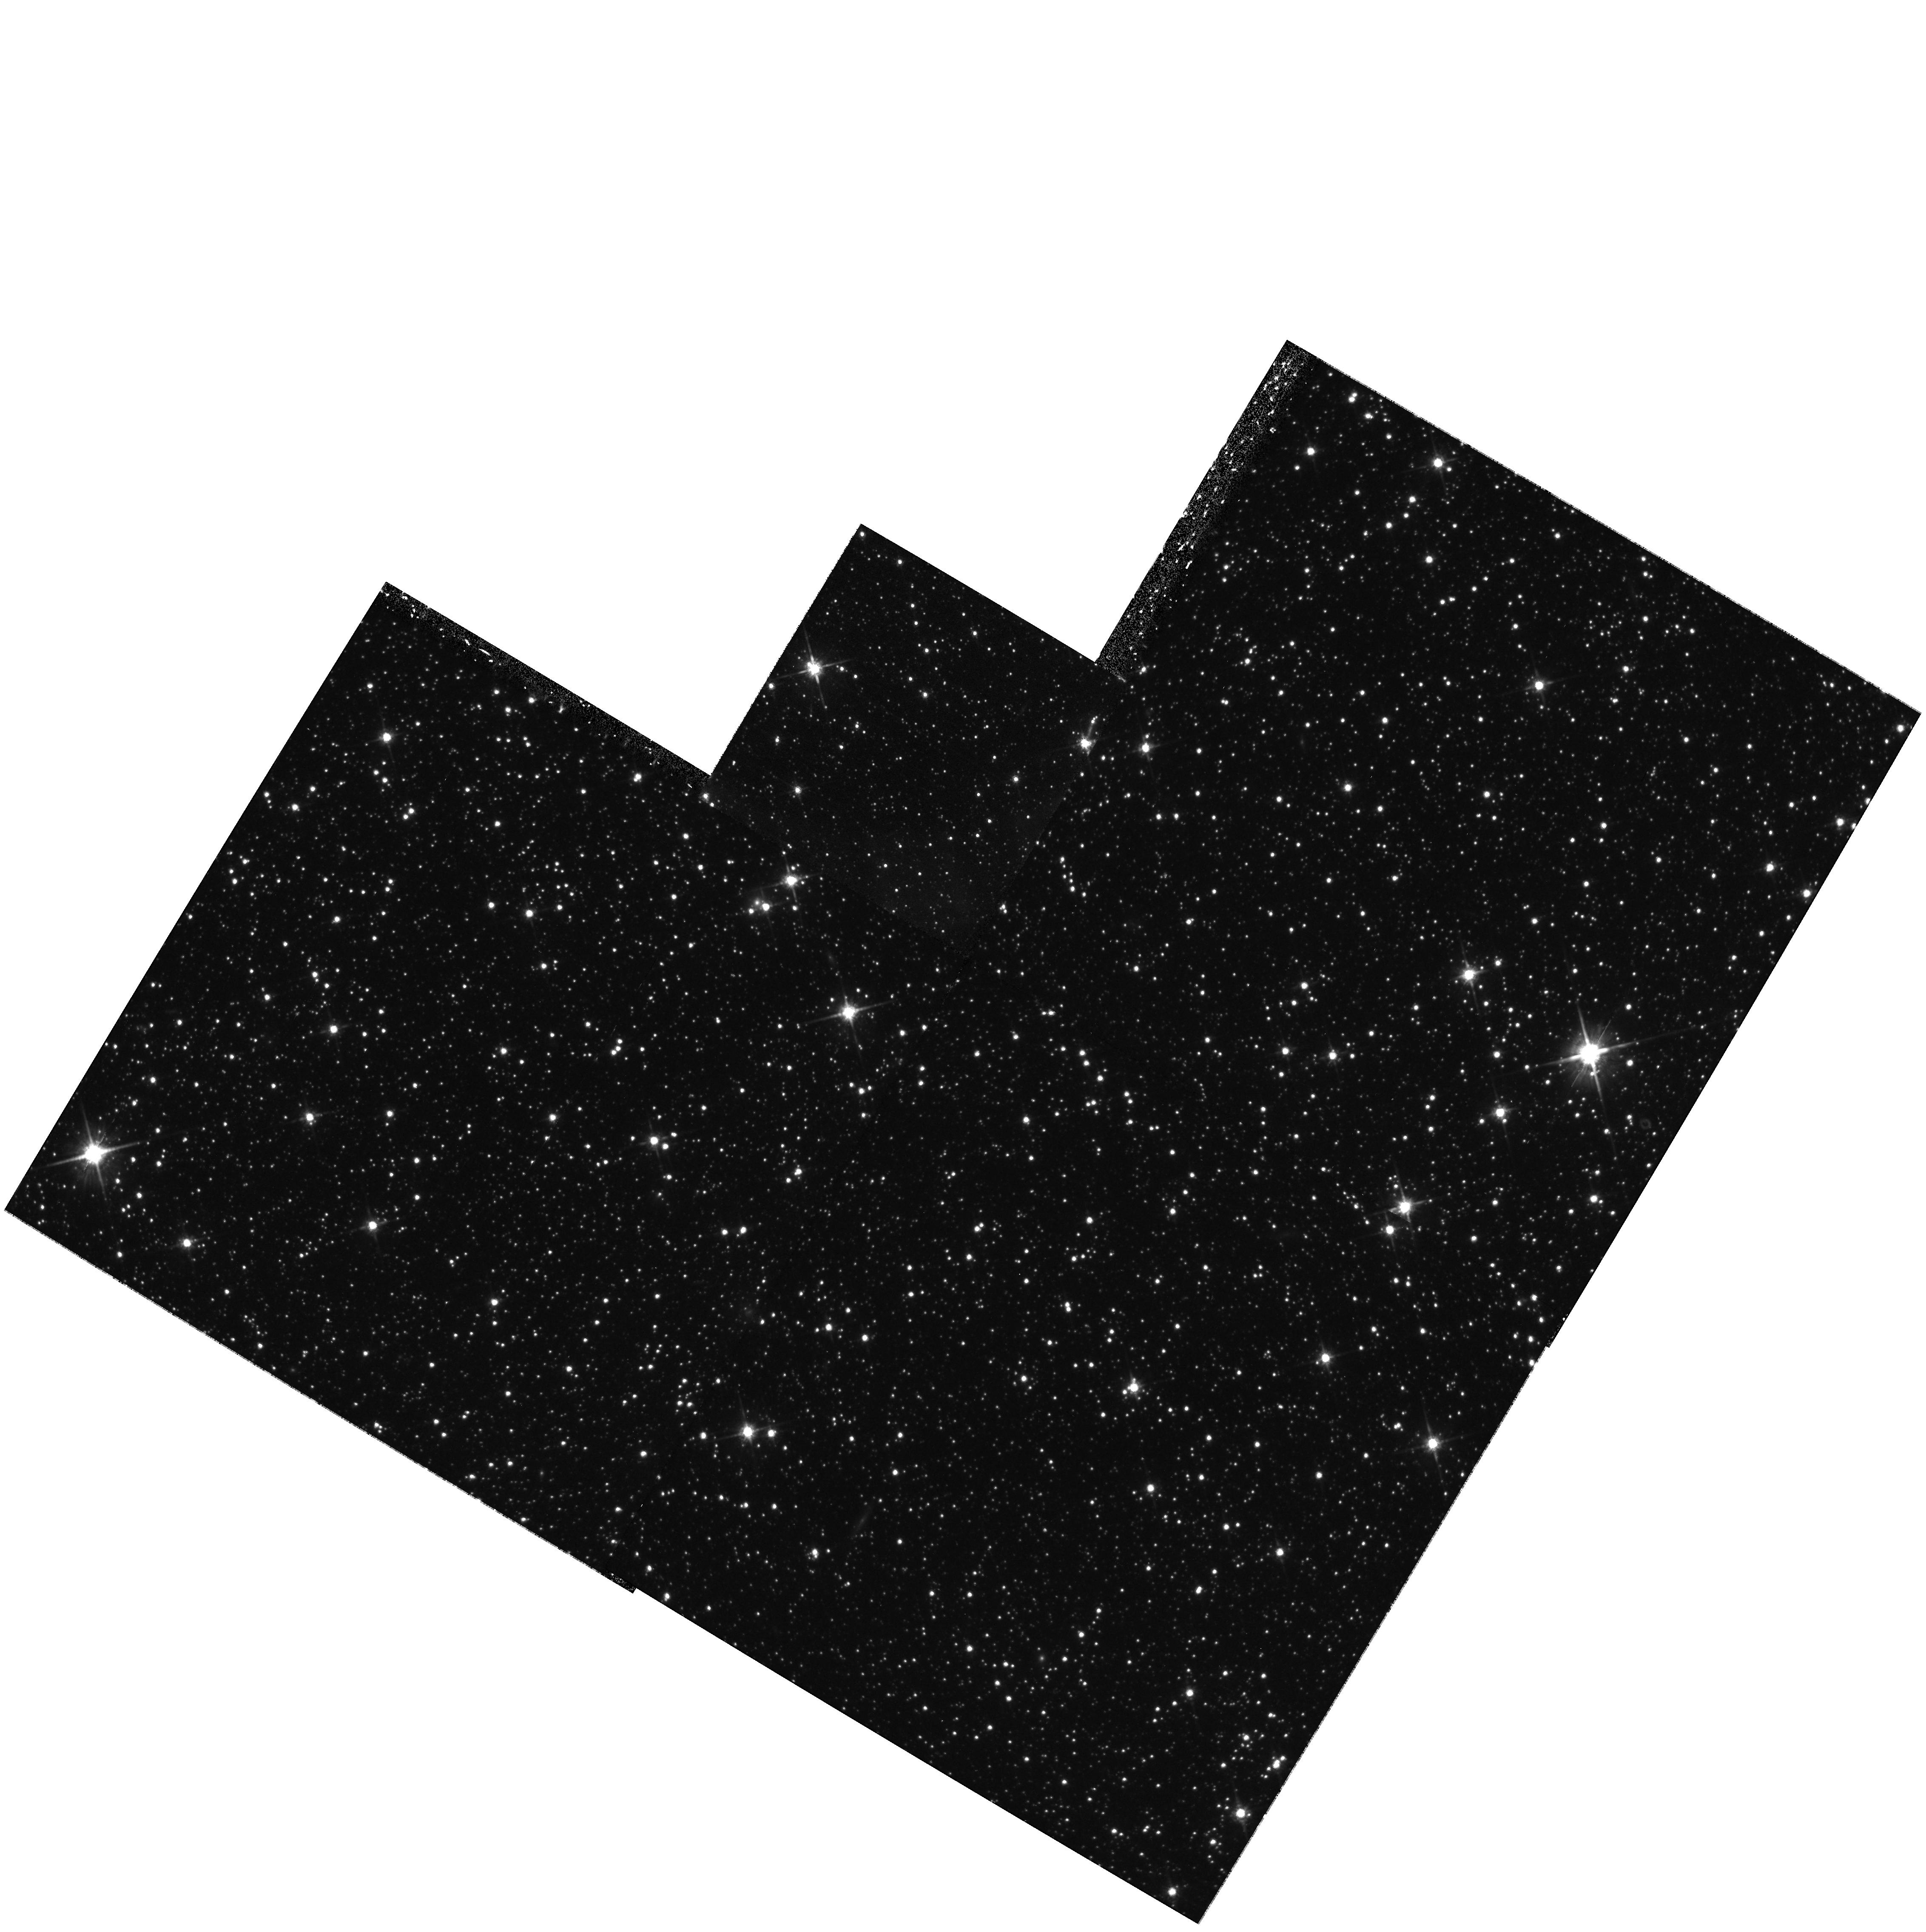
Target: LIST-1. Instrument: WFPC2/PC. Filter: F814W. Exposure: 29 min. Observation ID: hst_8059_gd_wfpc2_pc_f814w_u4wogd

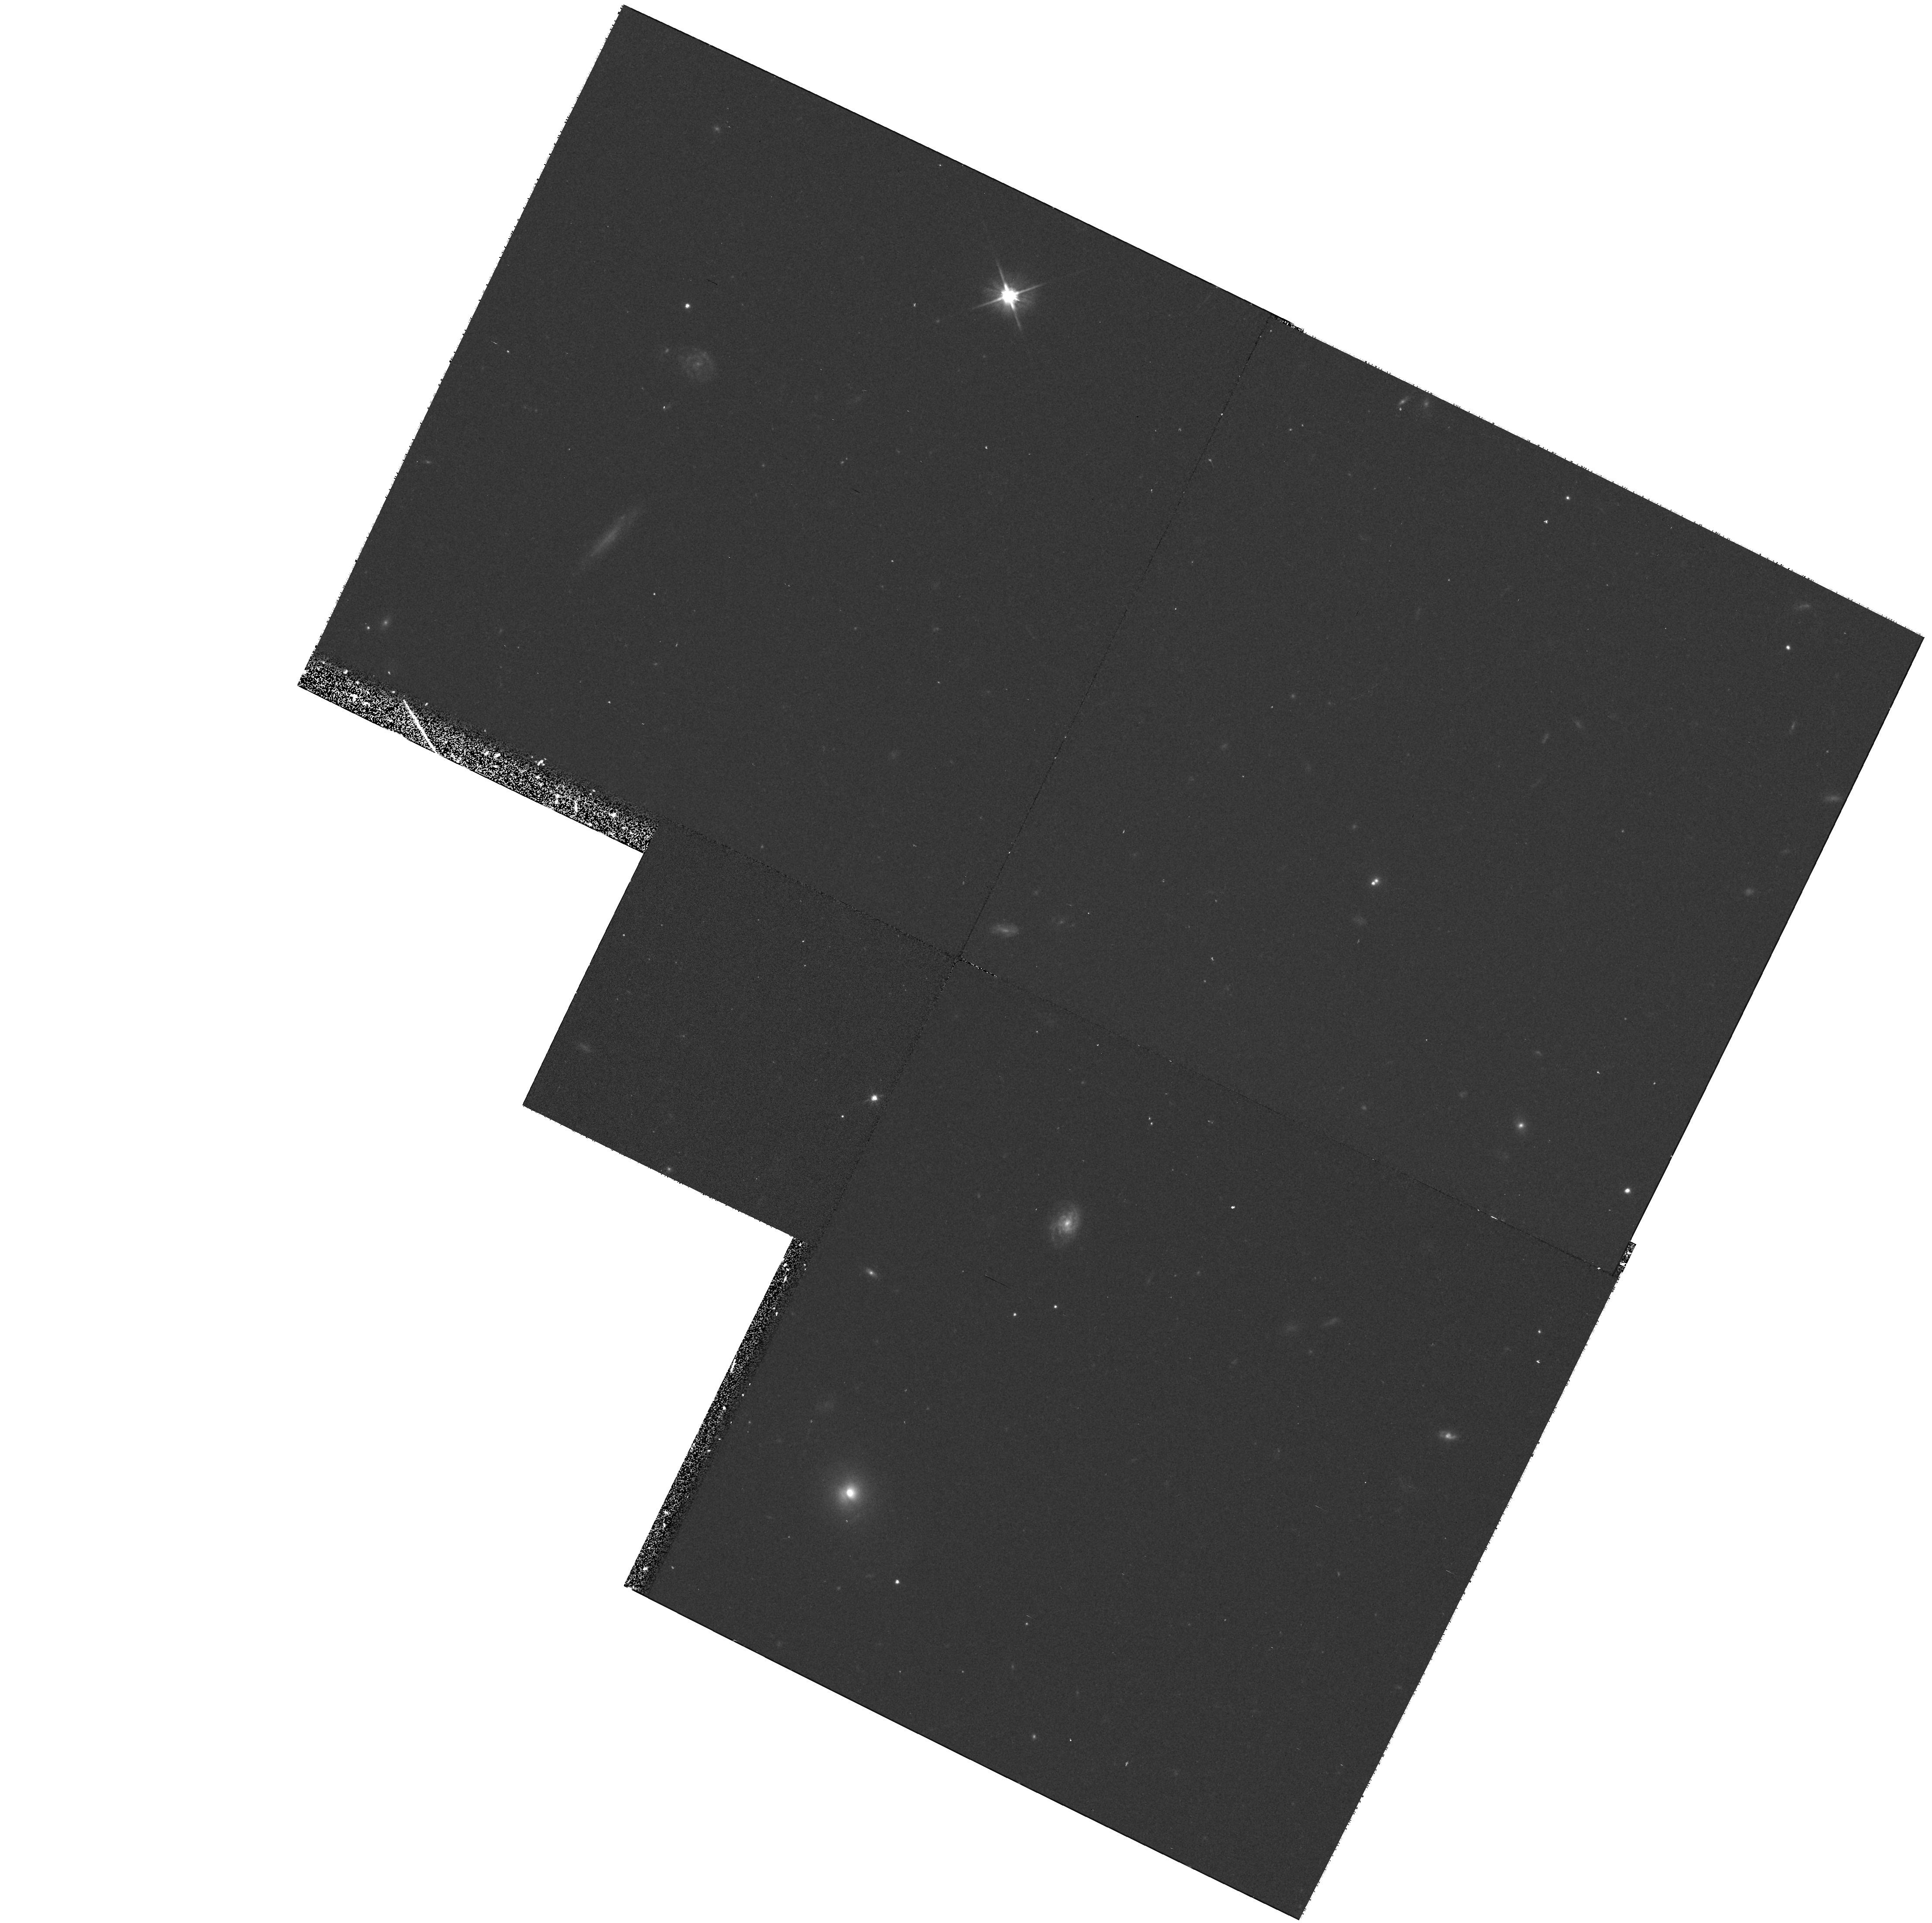
Target: LIST-2. Instrument: WFPC2/PC. Filter: F606W. Exposure: 22 min. Observation ID: hst_8059_9j_wfpc2_pc_f606w_u4wo9j

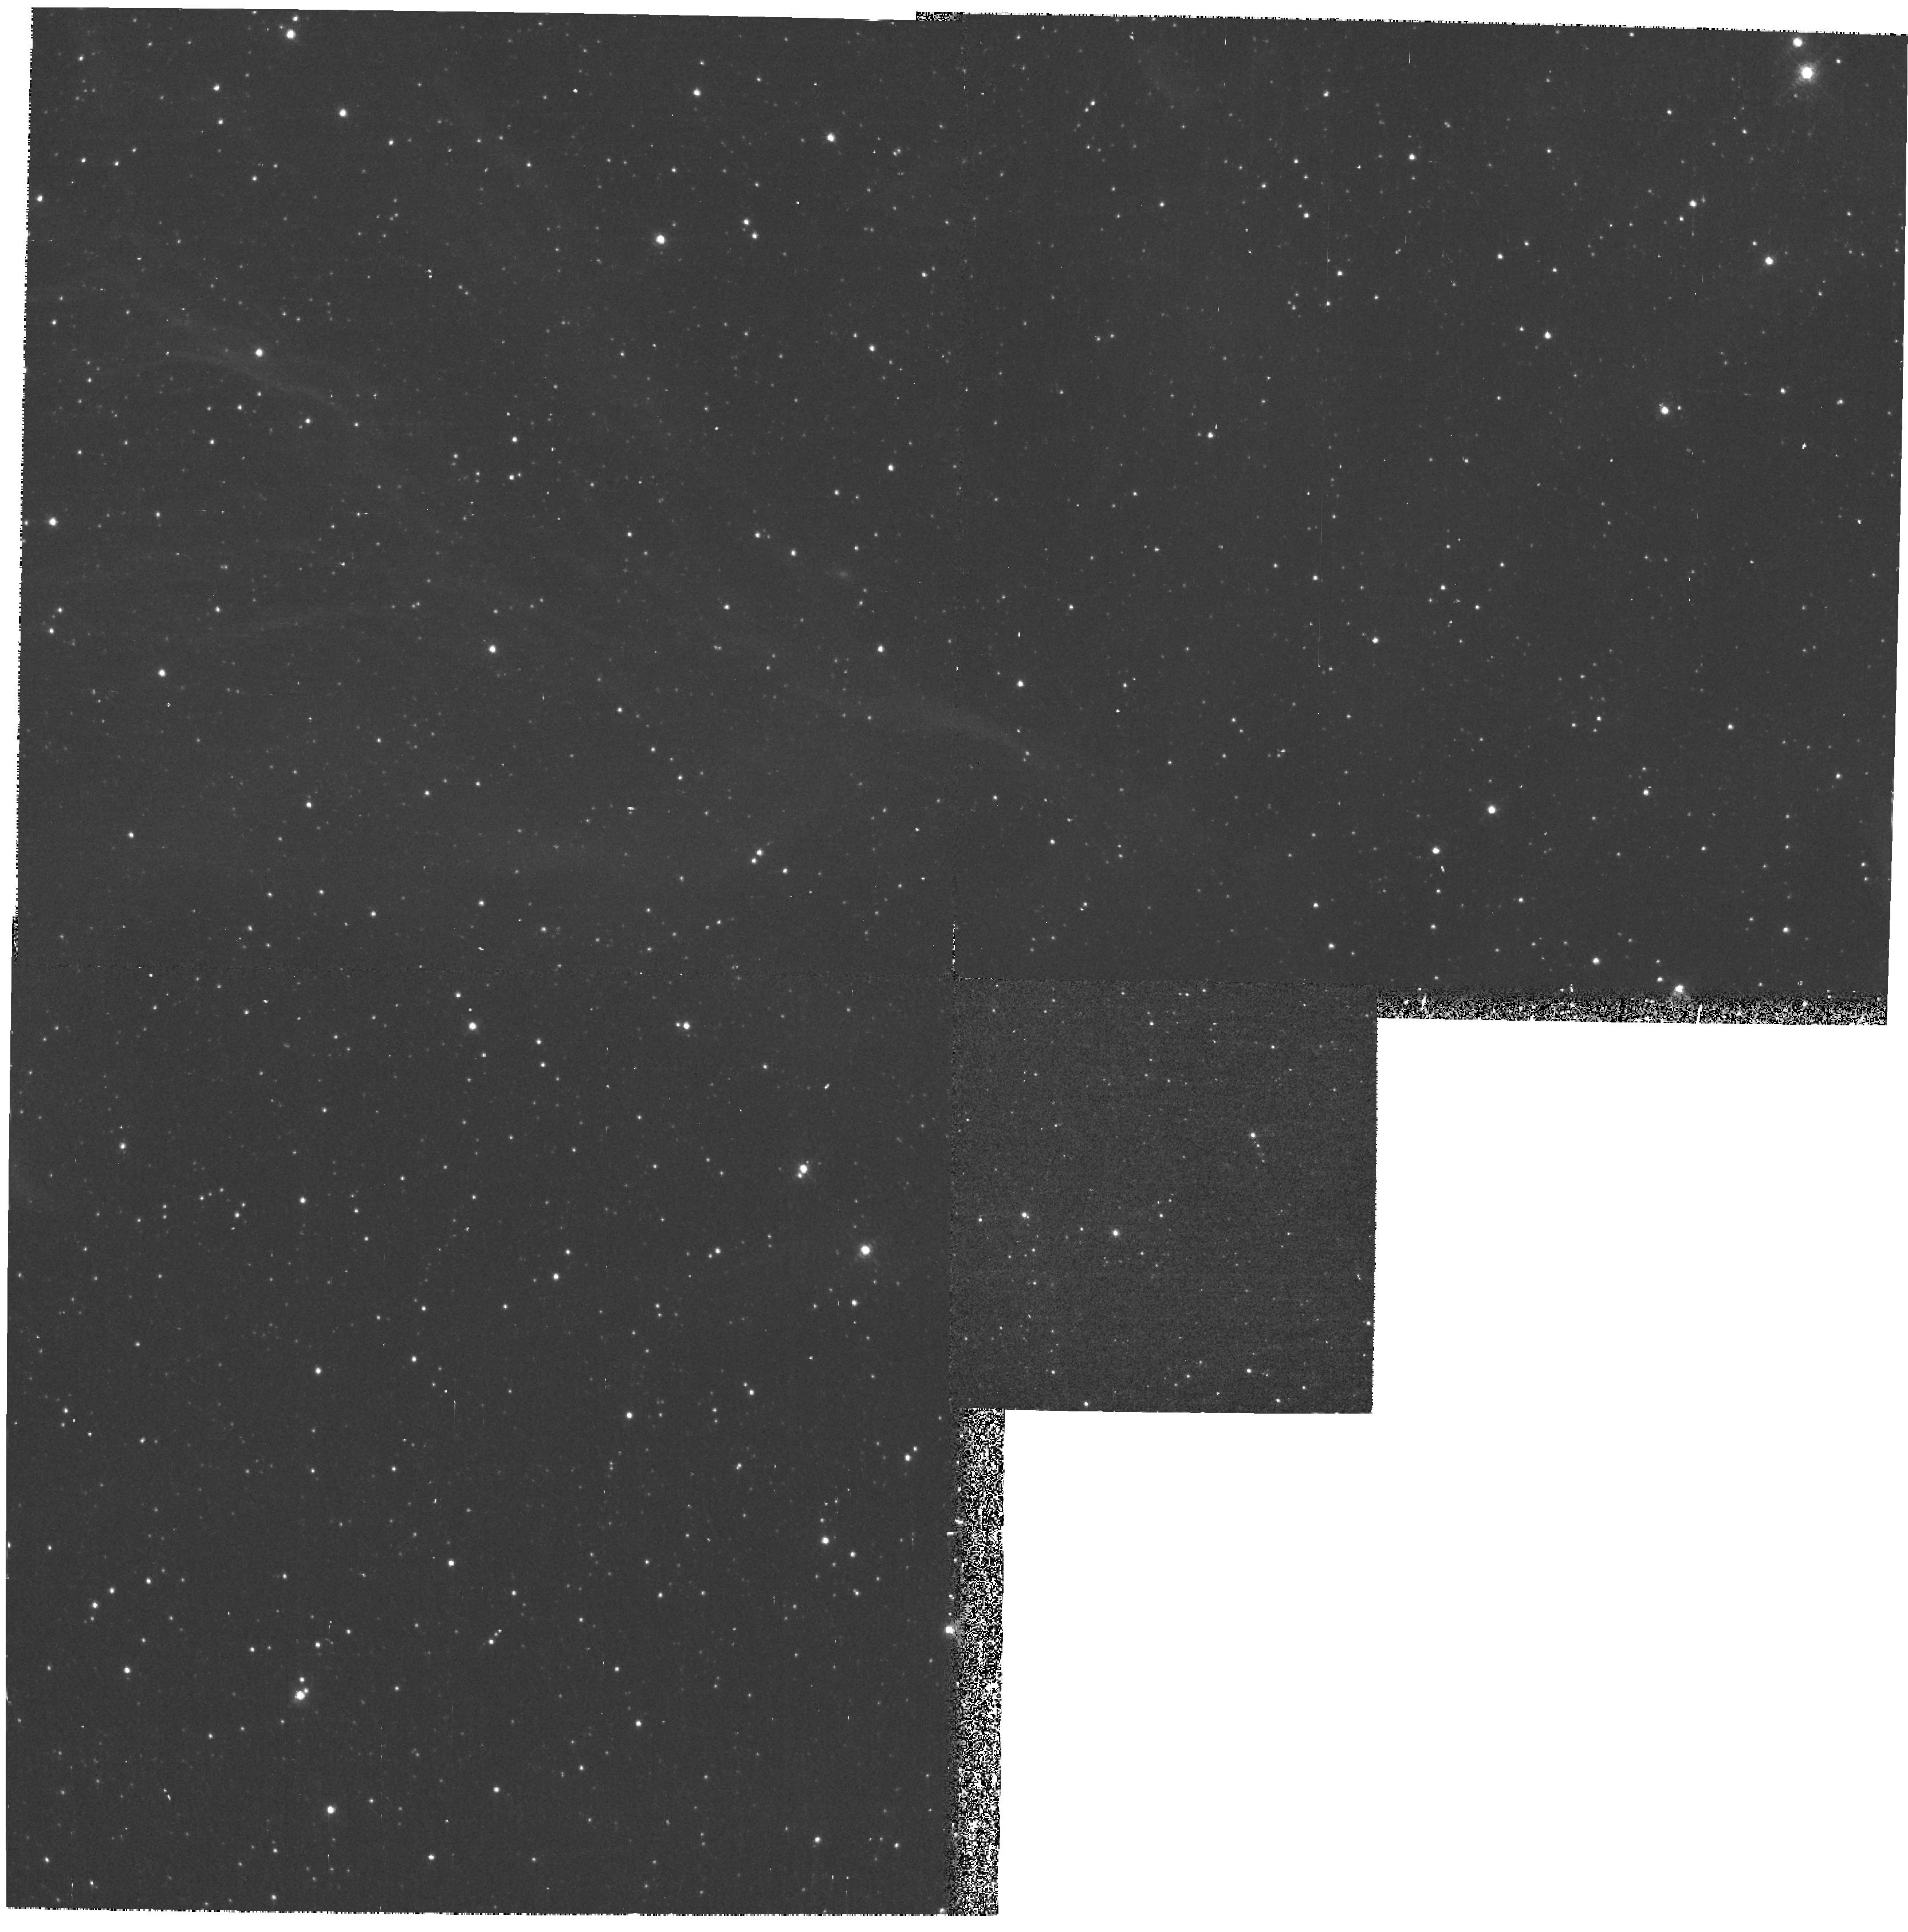
Target: LIST-1. Instrument: WFPC2/PC. Filter: F656N. Exposure: 25 min. Observation ID: hst_8059_b4_wfpc2_pc_f656n_u4wob4

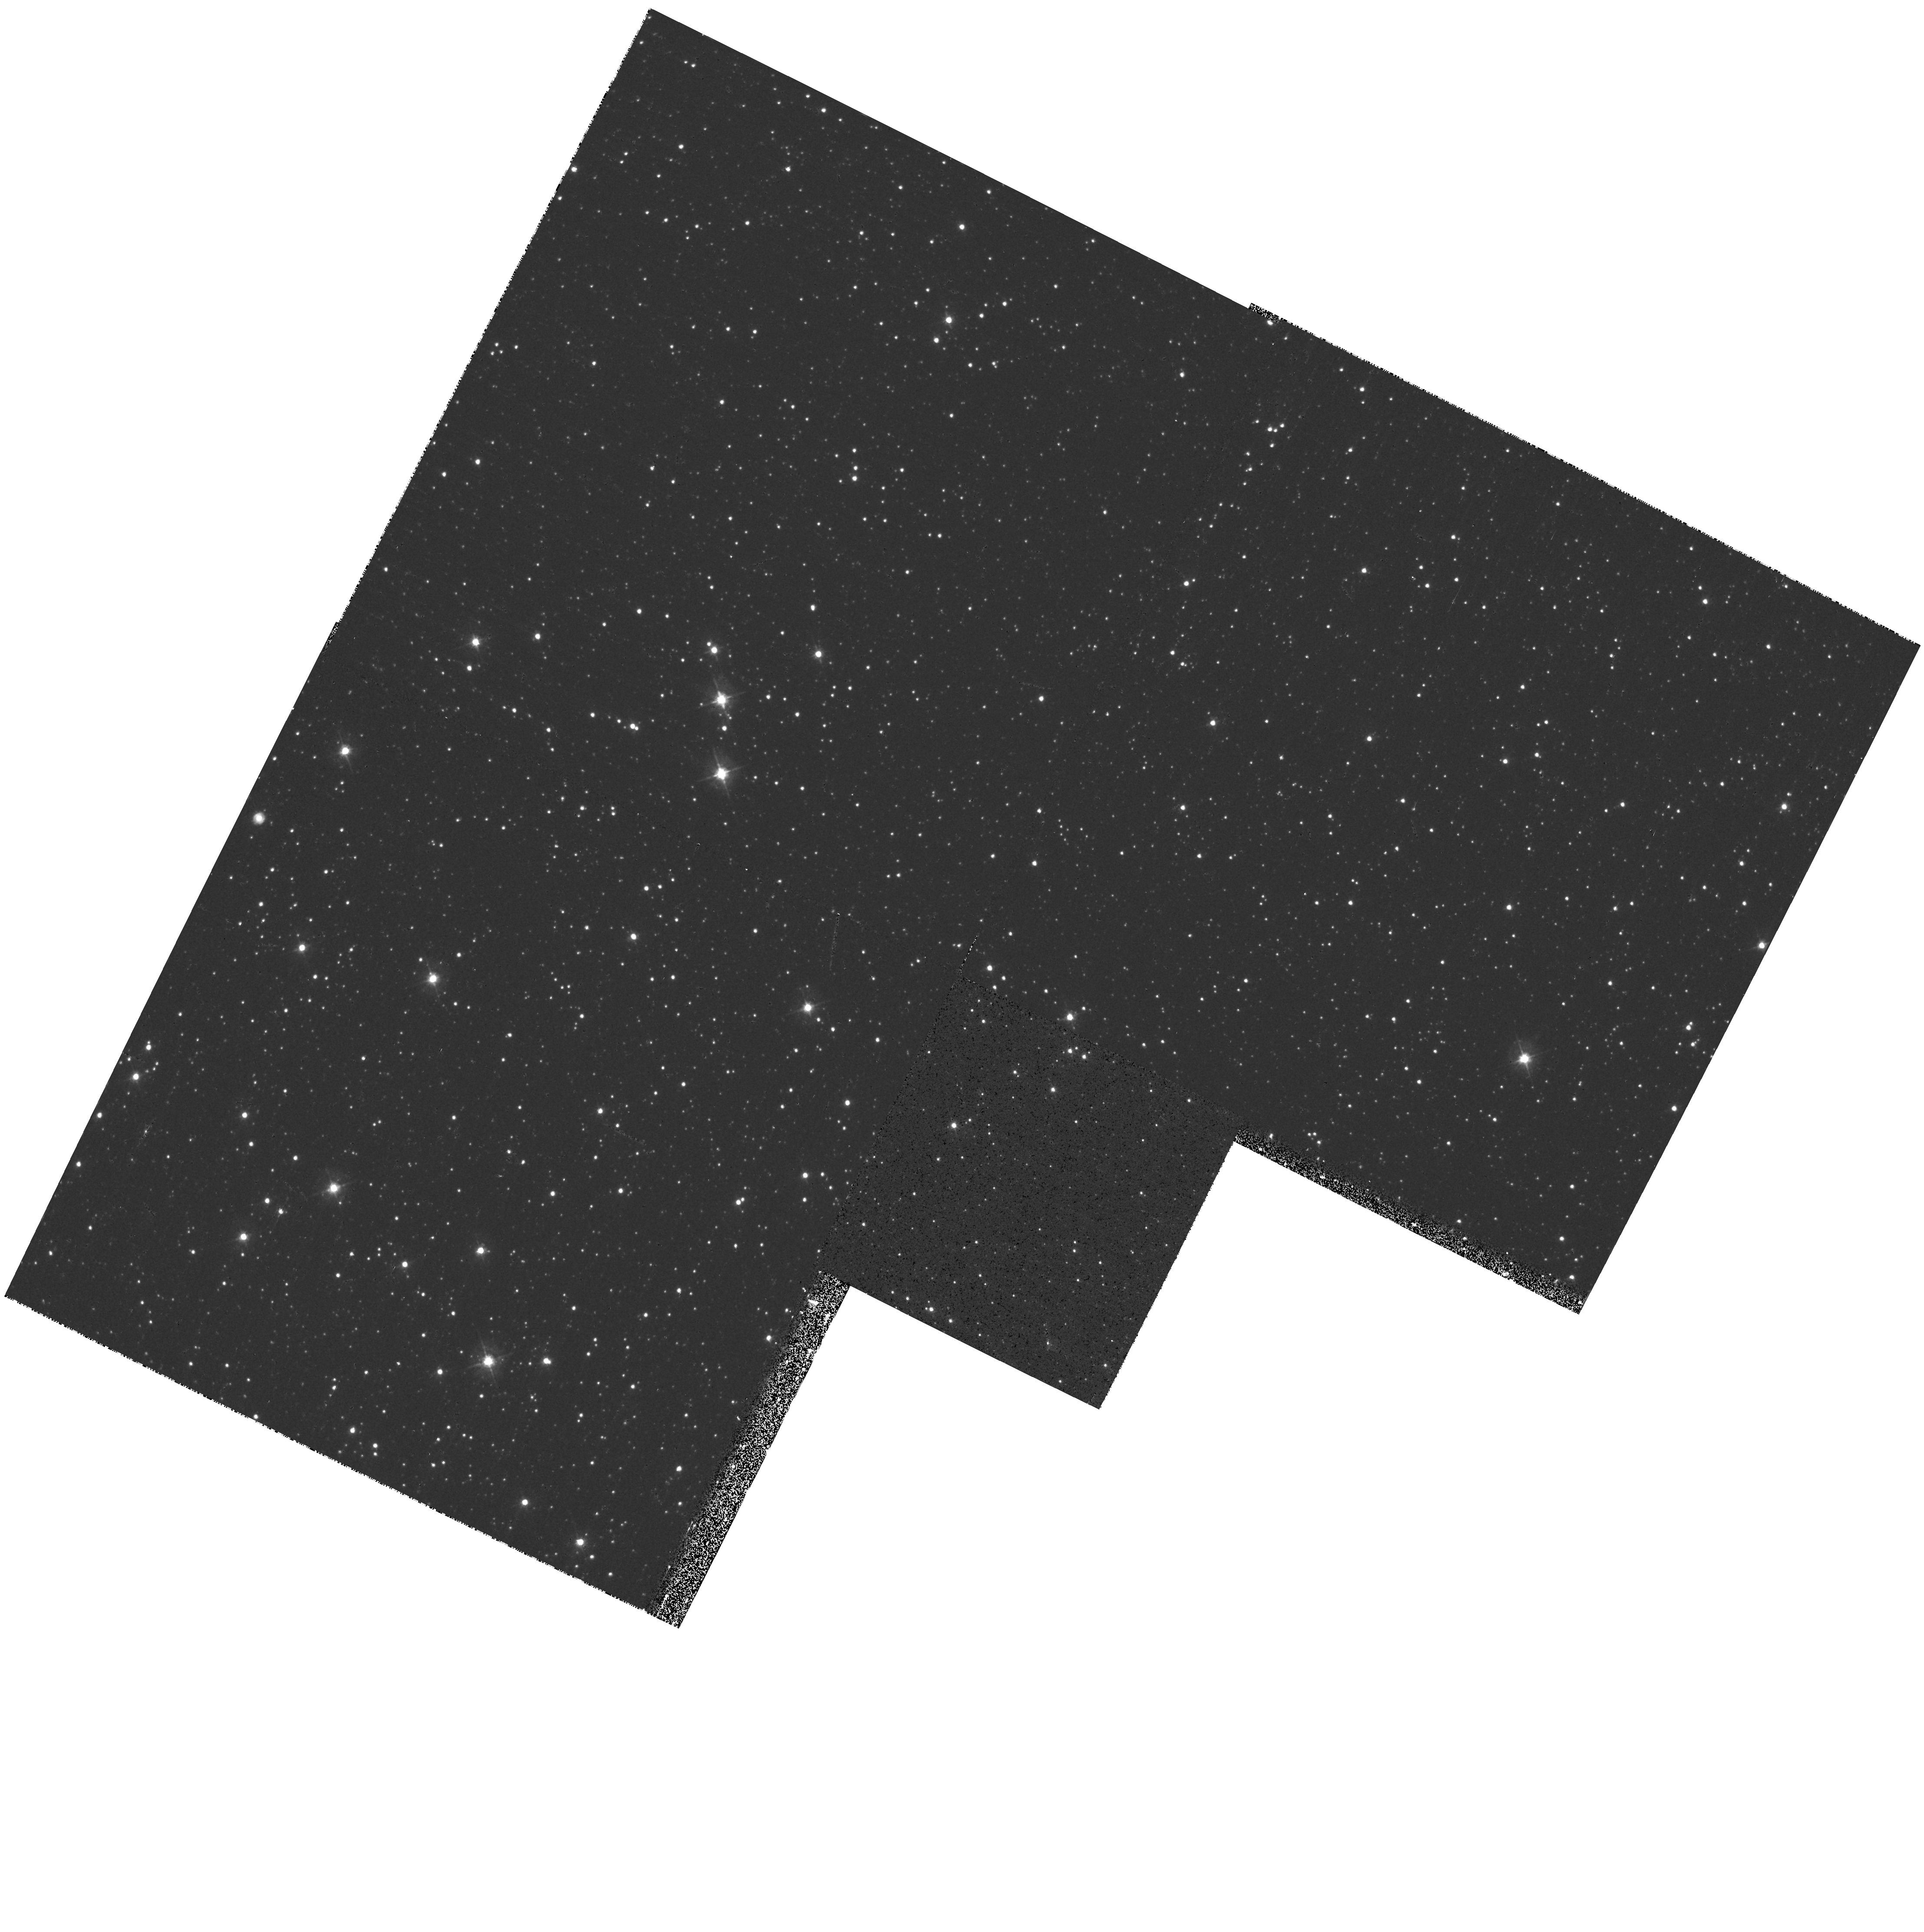
Target: LIST-1. Instrument: WFPC2/PC. Filter: F450W. Exposure: 6 min. Observation ID: hst_8059_fd_wfpc2_pc_f450w_u4wofd

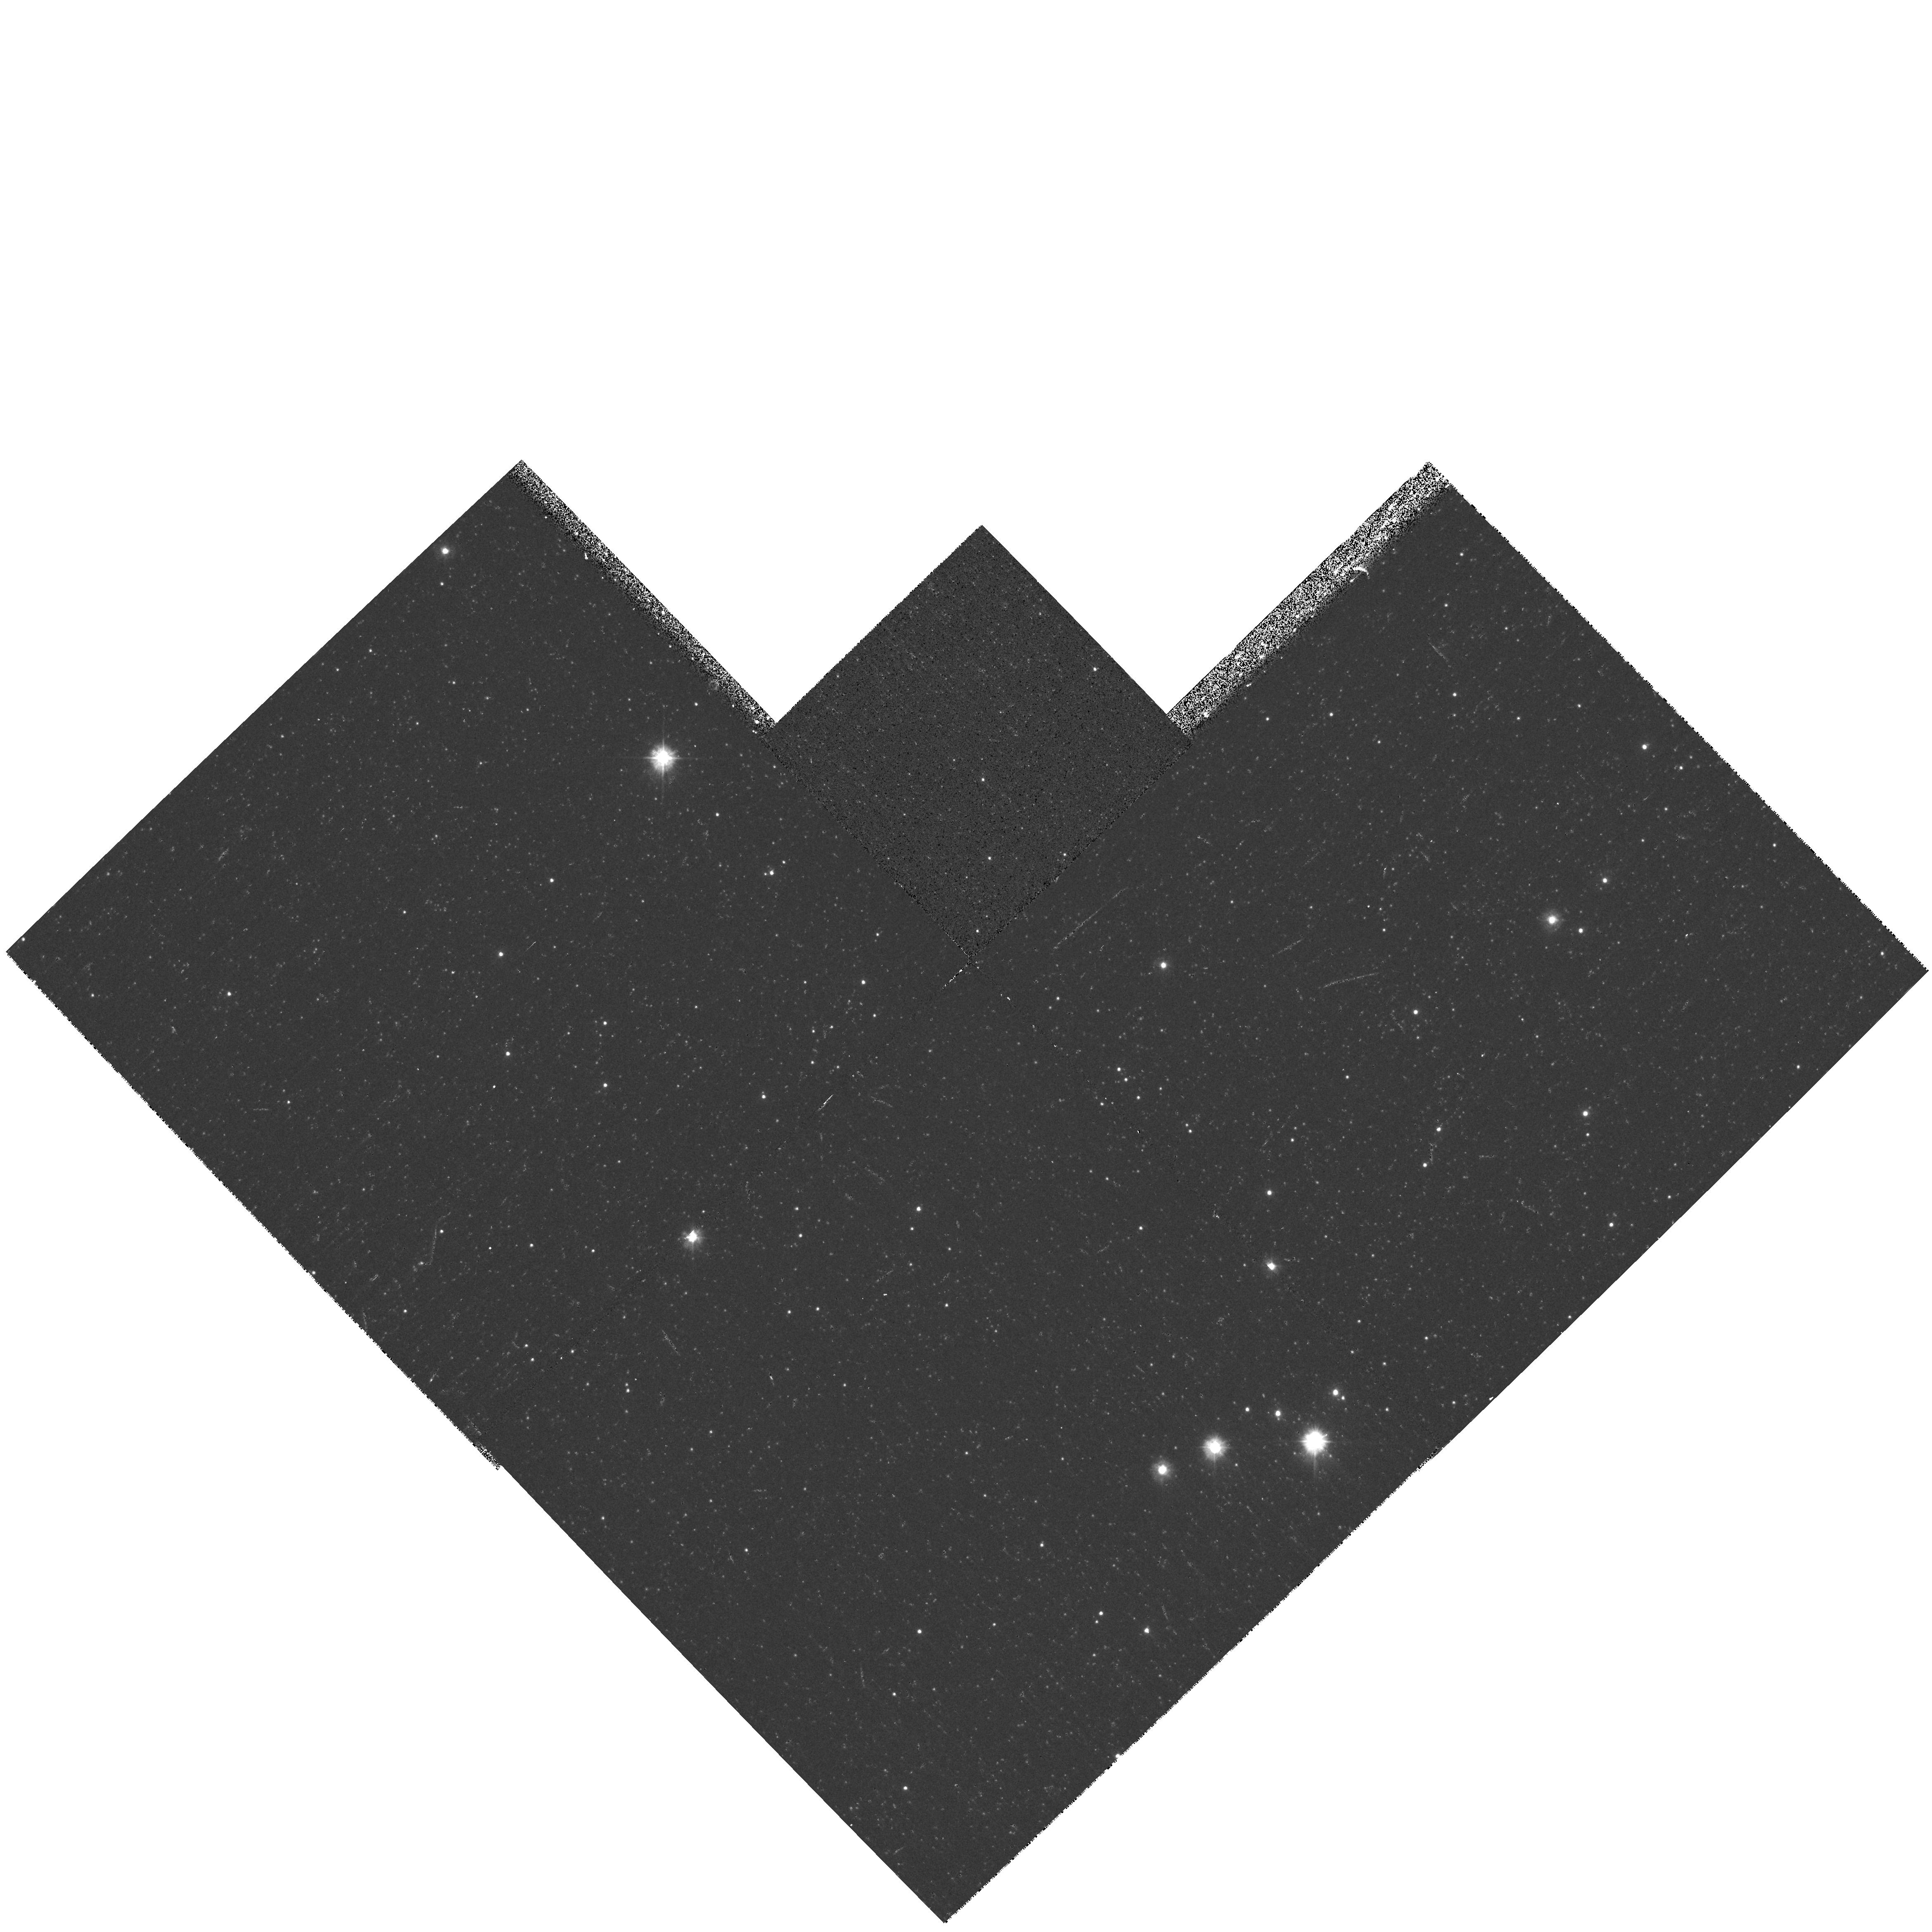
Target: LIST-1. Instrument: WFPC2/PC. Filter: F300W. Exposure: 7 min. Observation ID: hst_8059_gt_wfpc2_pc_f300w_u4wogt

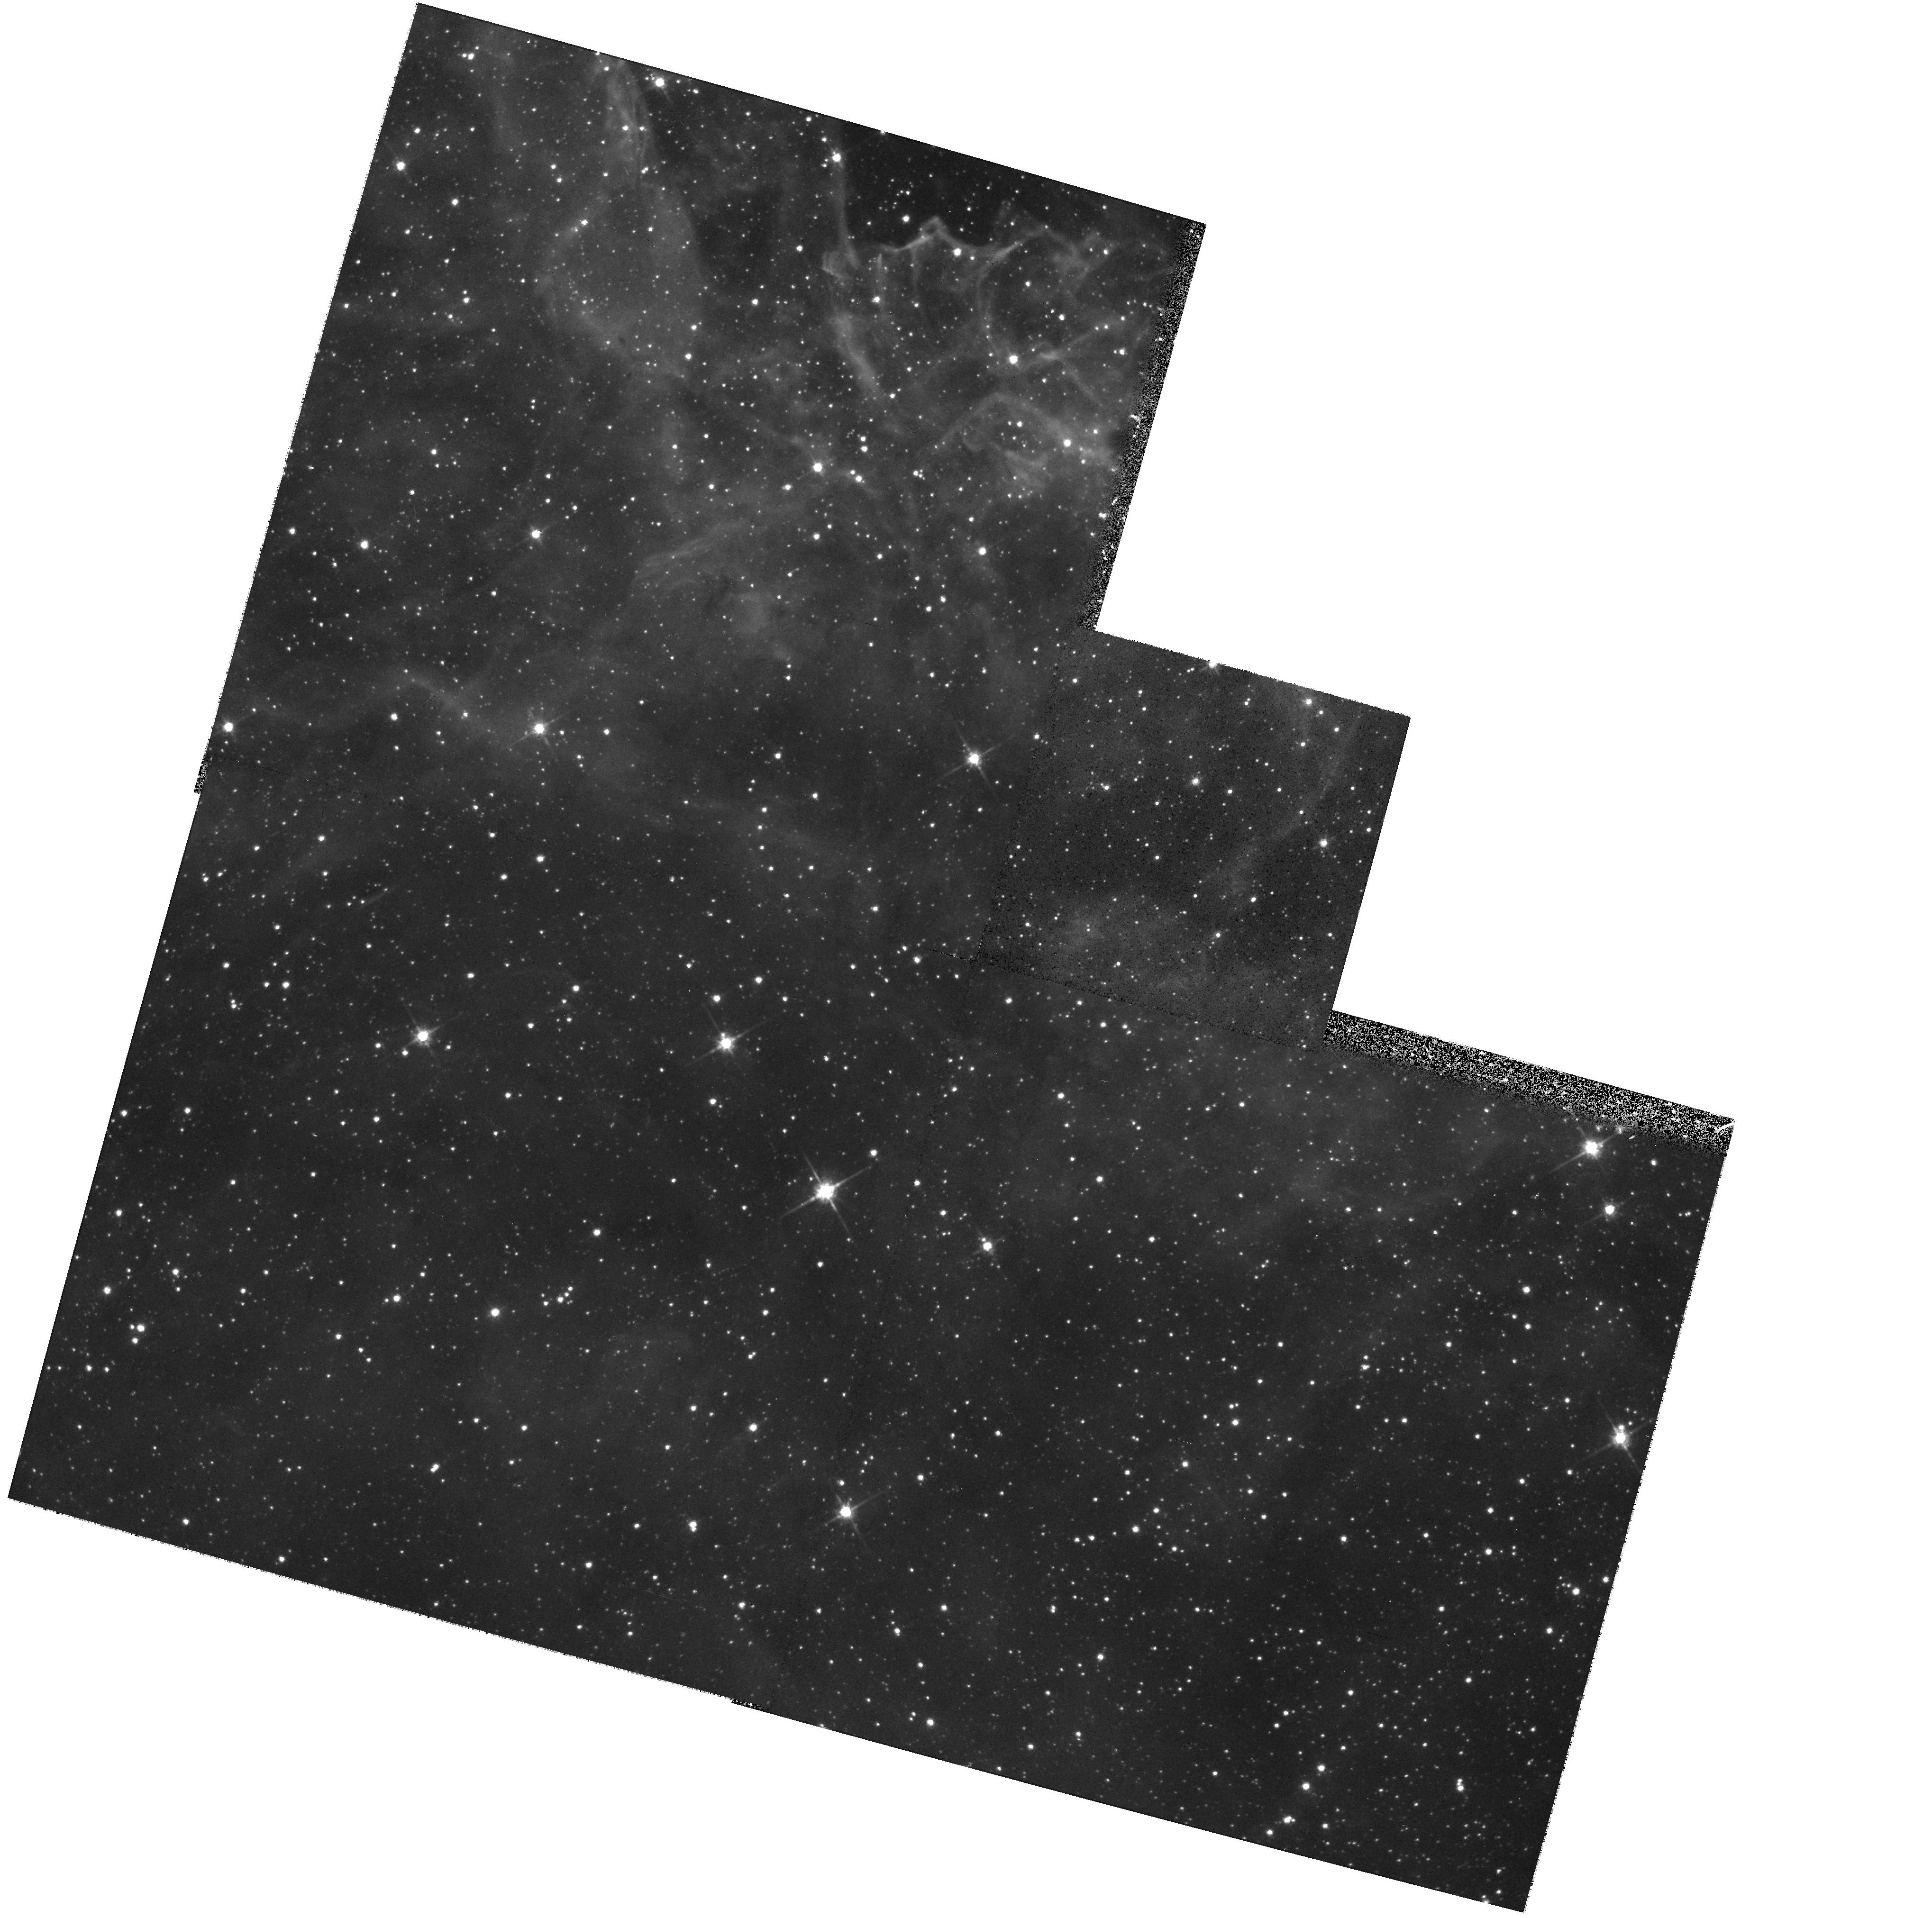
Target: LIST-1. Instrument: WFPC2/PC. Filter: F814W. Exposure: 12 min. Observation ID: hst_8059_by_wfpc2_pc_f814w_u4woby

POMS Test Proposal: WFII targeted parallel archive proposal (PI: Casertano, Stefano)

The parallel opportunities available with WFPC2 in the neighborhood of bright galaxies are treated in a slightly different way from the normal pure parallels. Local Group galaxies offer the opportunity for a closer look at young stellar populations. Narrow-band images in F656N can be used both to identify young stars via their emission lines, and to map the gas distribution in star-forming regions. Thus, the filter F656N is added to the four standard filters. Near more distant galaxies, up to about 10 Mpc, we can map the population of globular clusters; for this purpose, F300W is less useful, and only F450W, F606W, and F814W will be used.